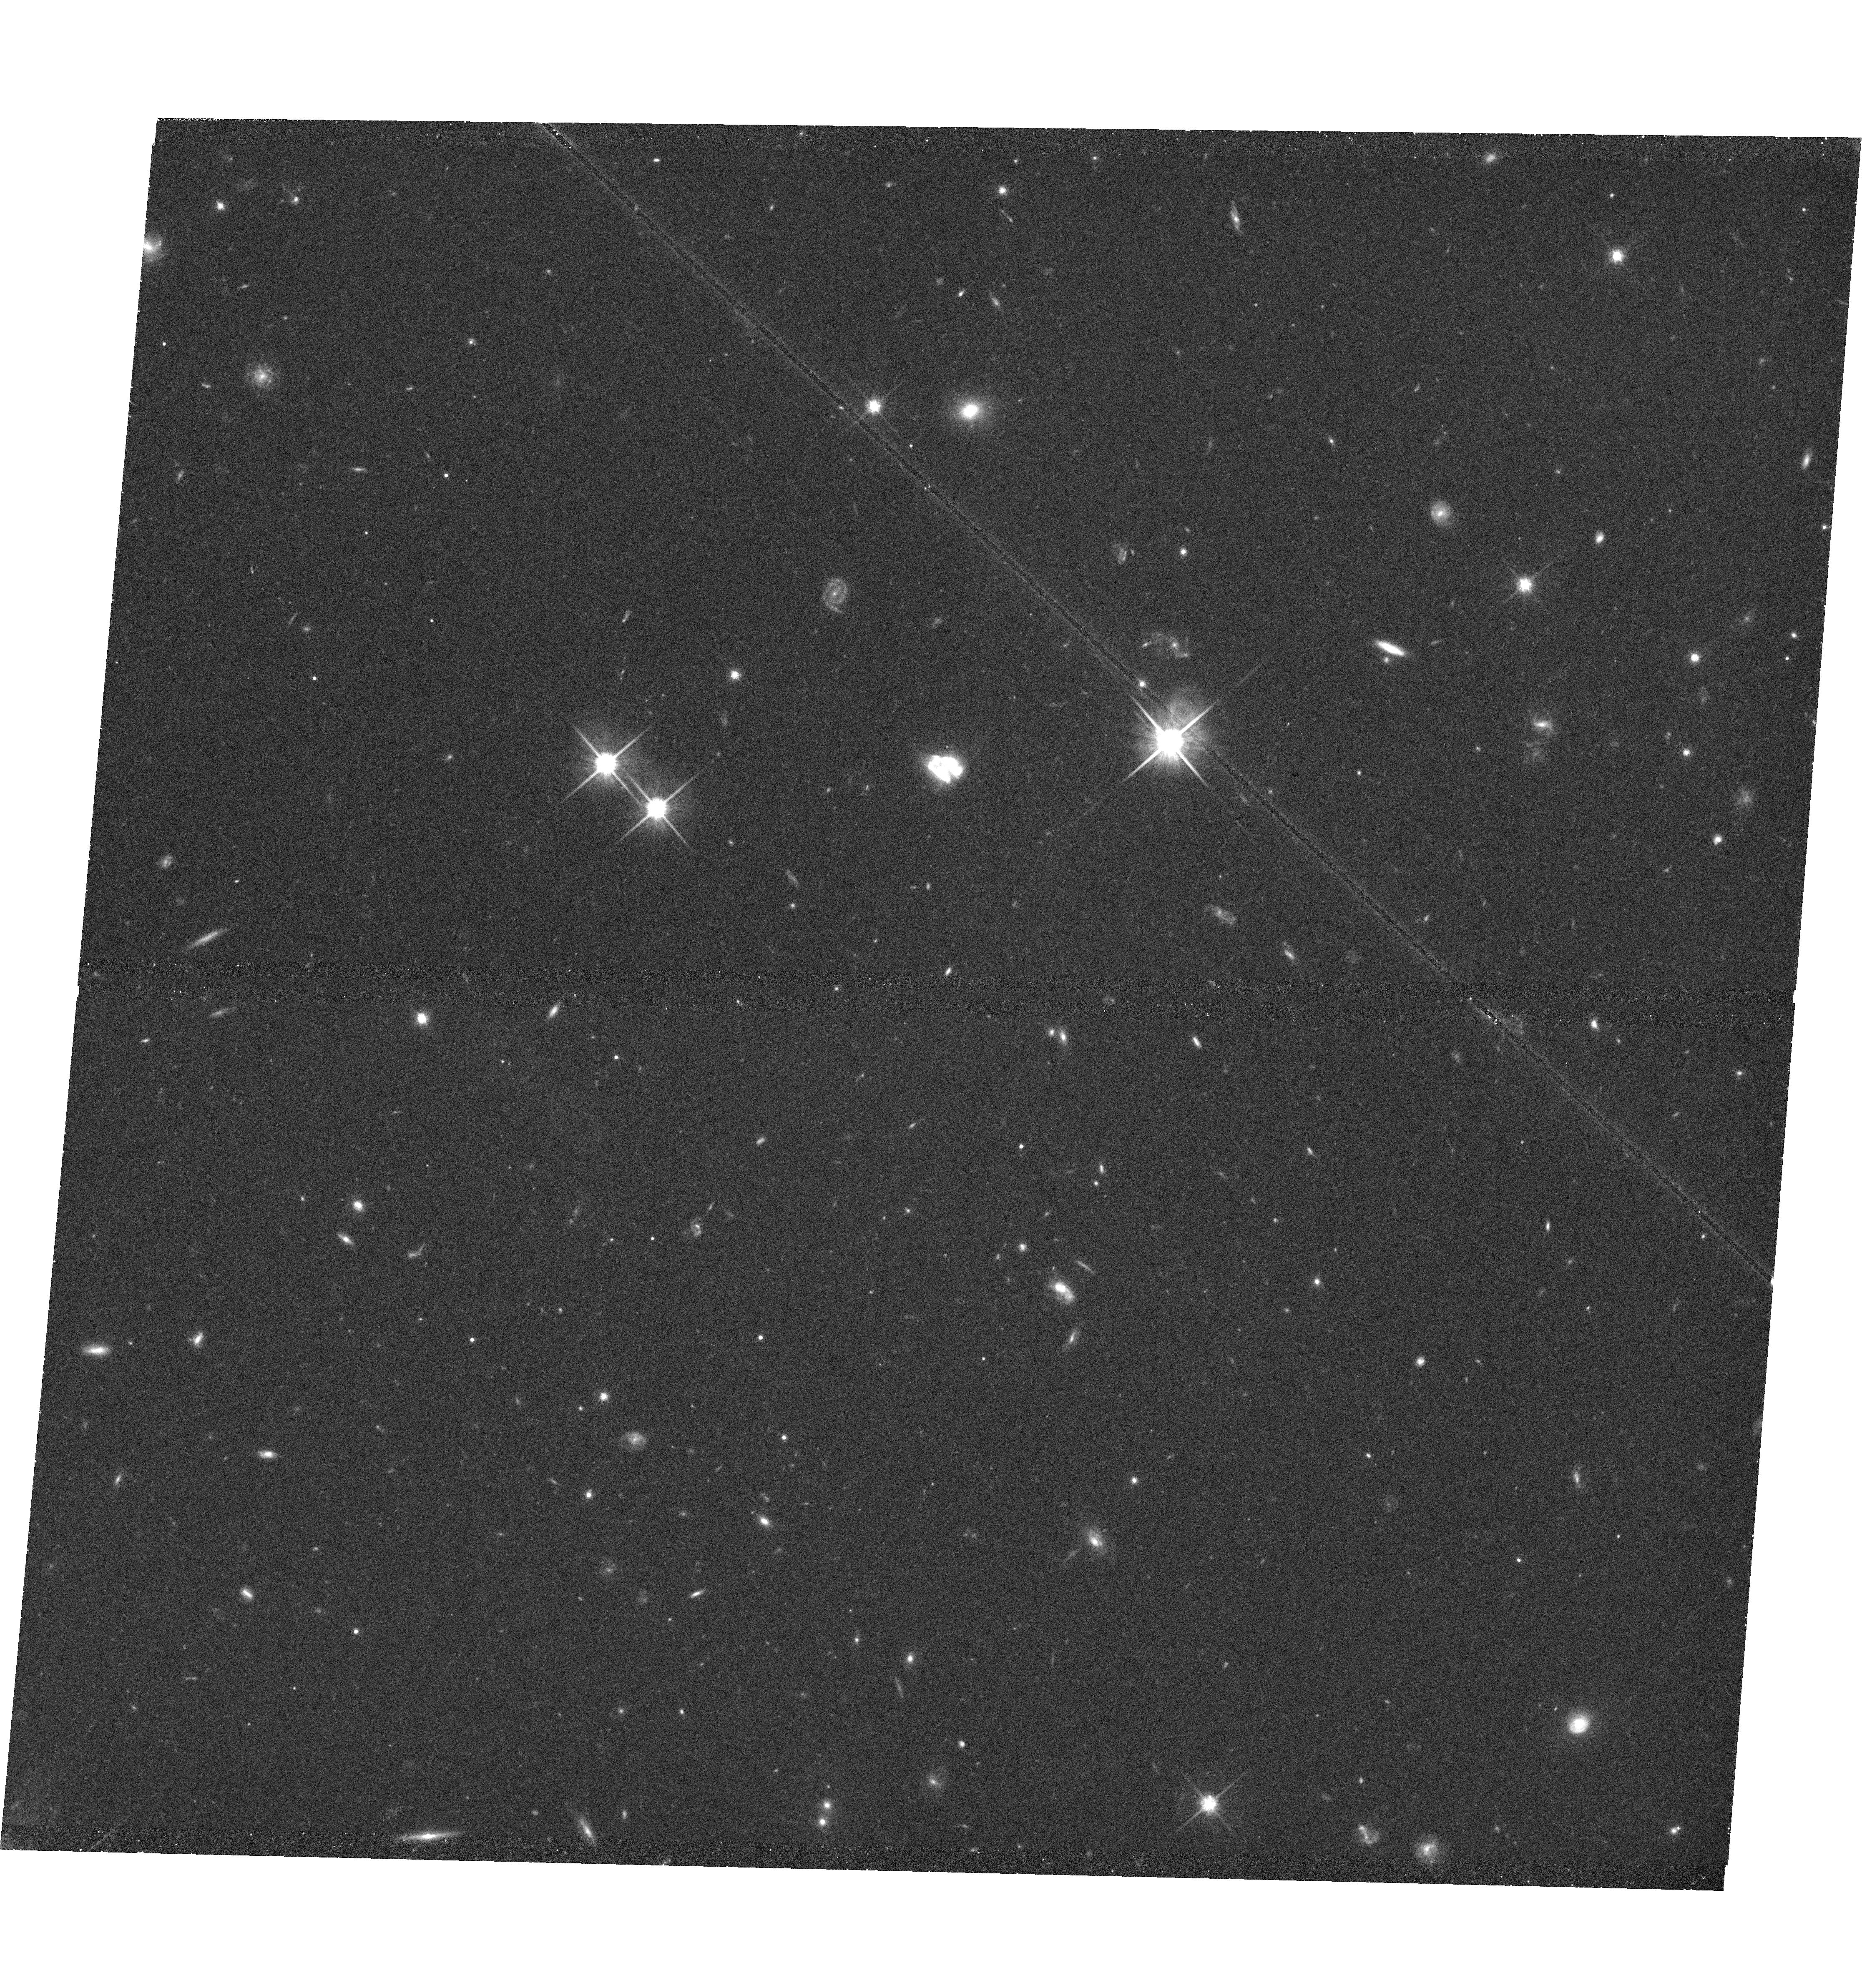
Target: SDSSJ155811.24+395720.8
Instrument: WFC3/UVIS
Filter: F814W
Exposure: 43 min
Observation ID: hst_12019_11_wfc3_uvis_f814w_ibdm11

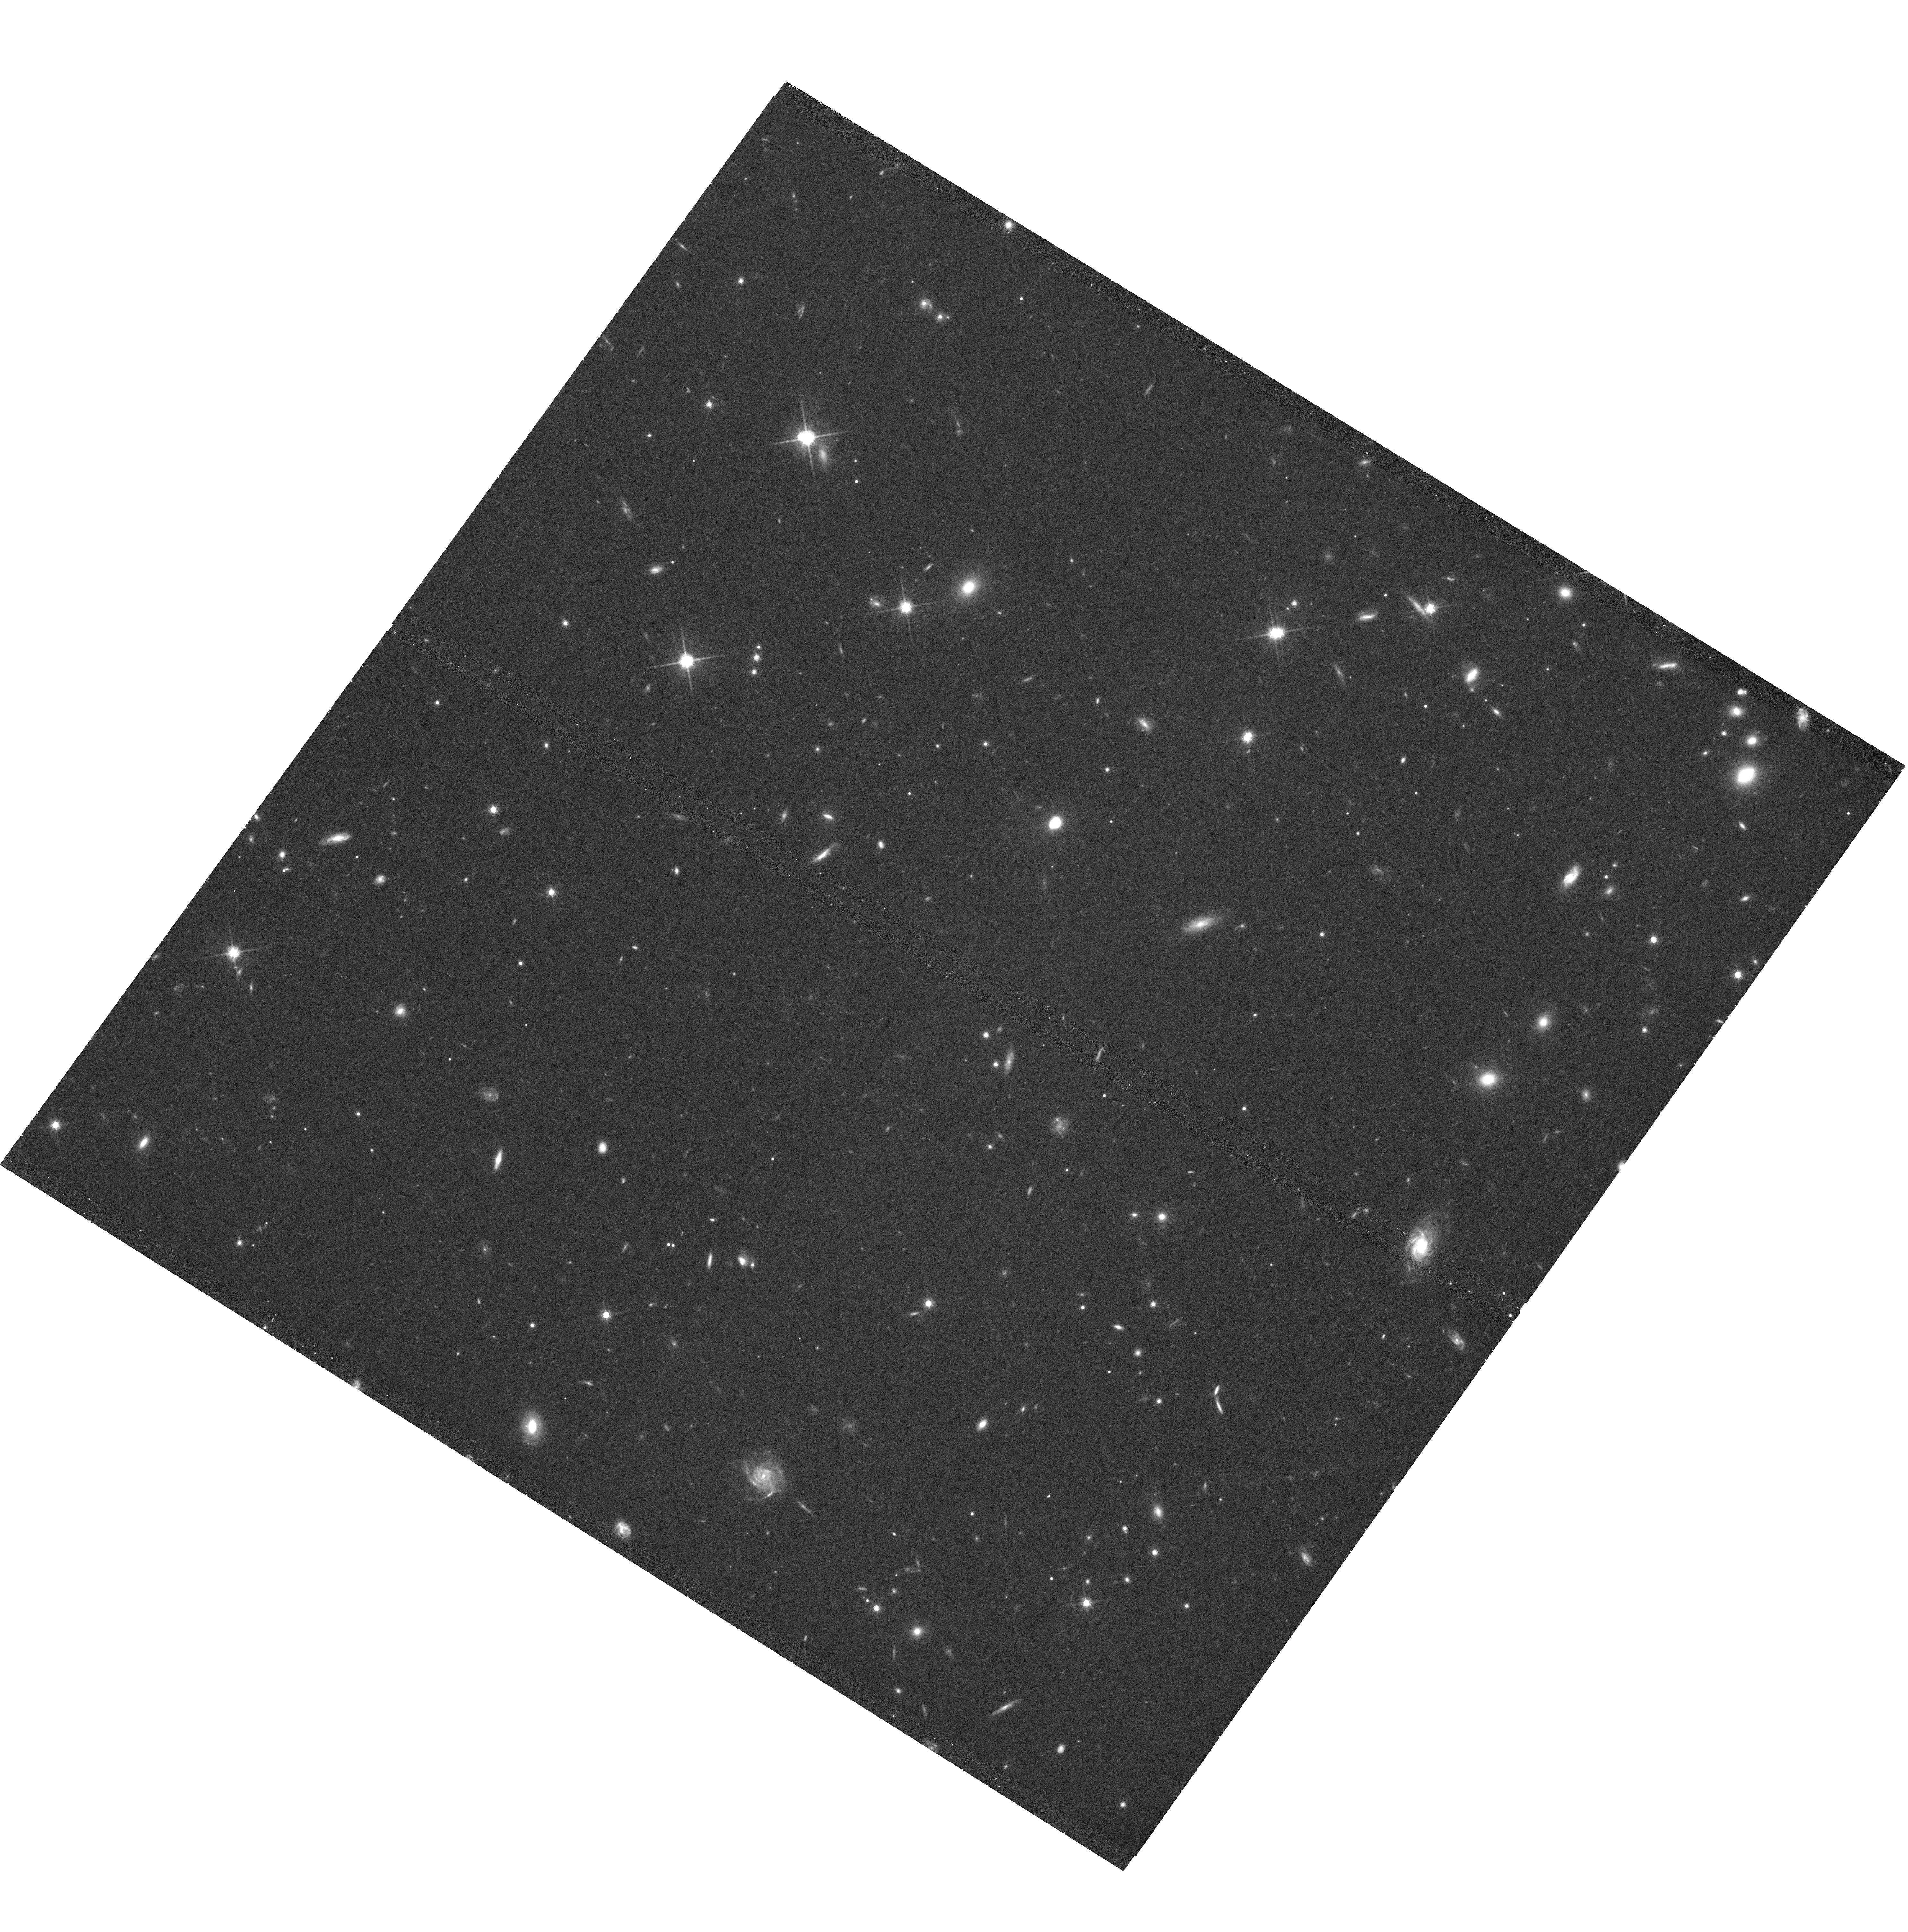
Target: SDSSJ171300.39+281708.2
Instrument: WFC3/UVIS
Filter: F814W
Exposure: 42 min
Observation ID: hst_12019_08_wfc3_uvis_f814w_ibdm08

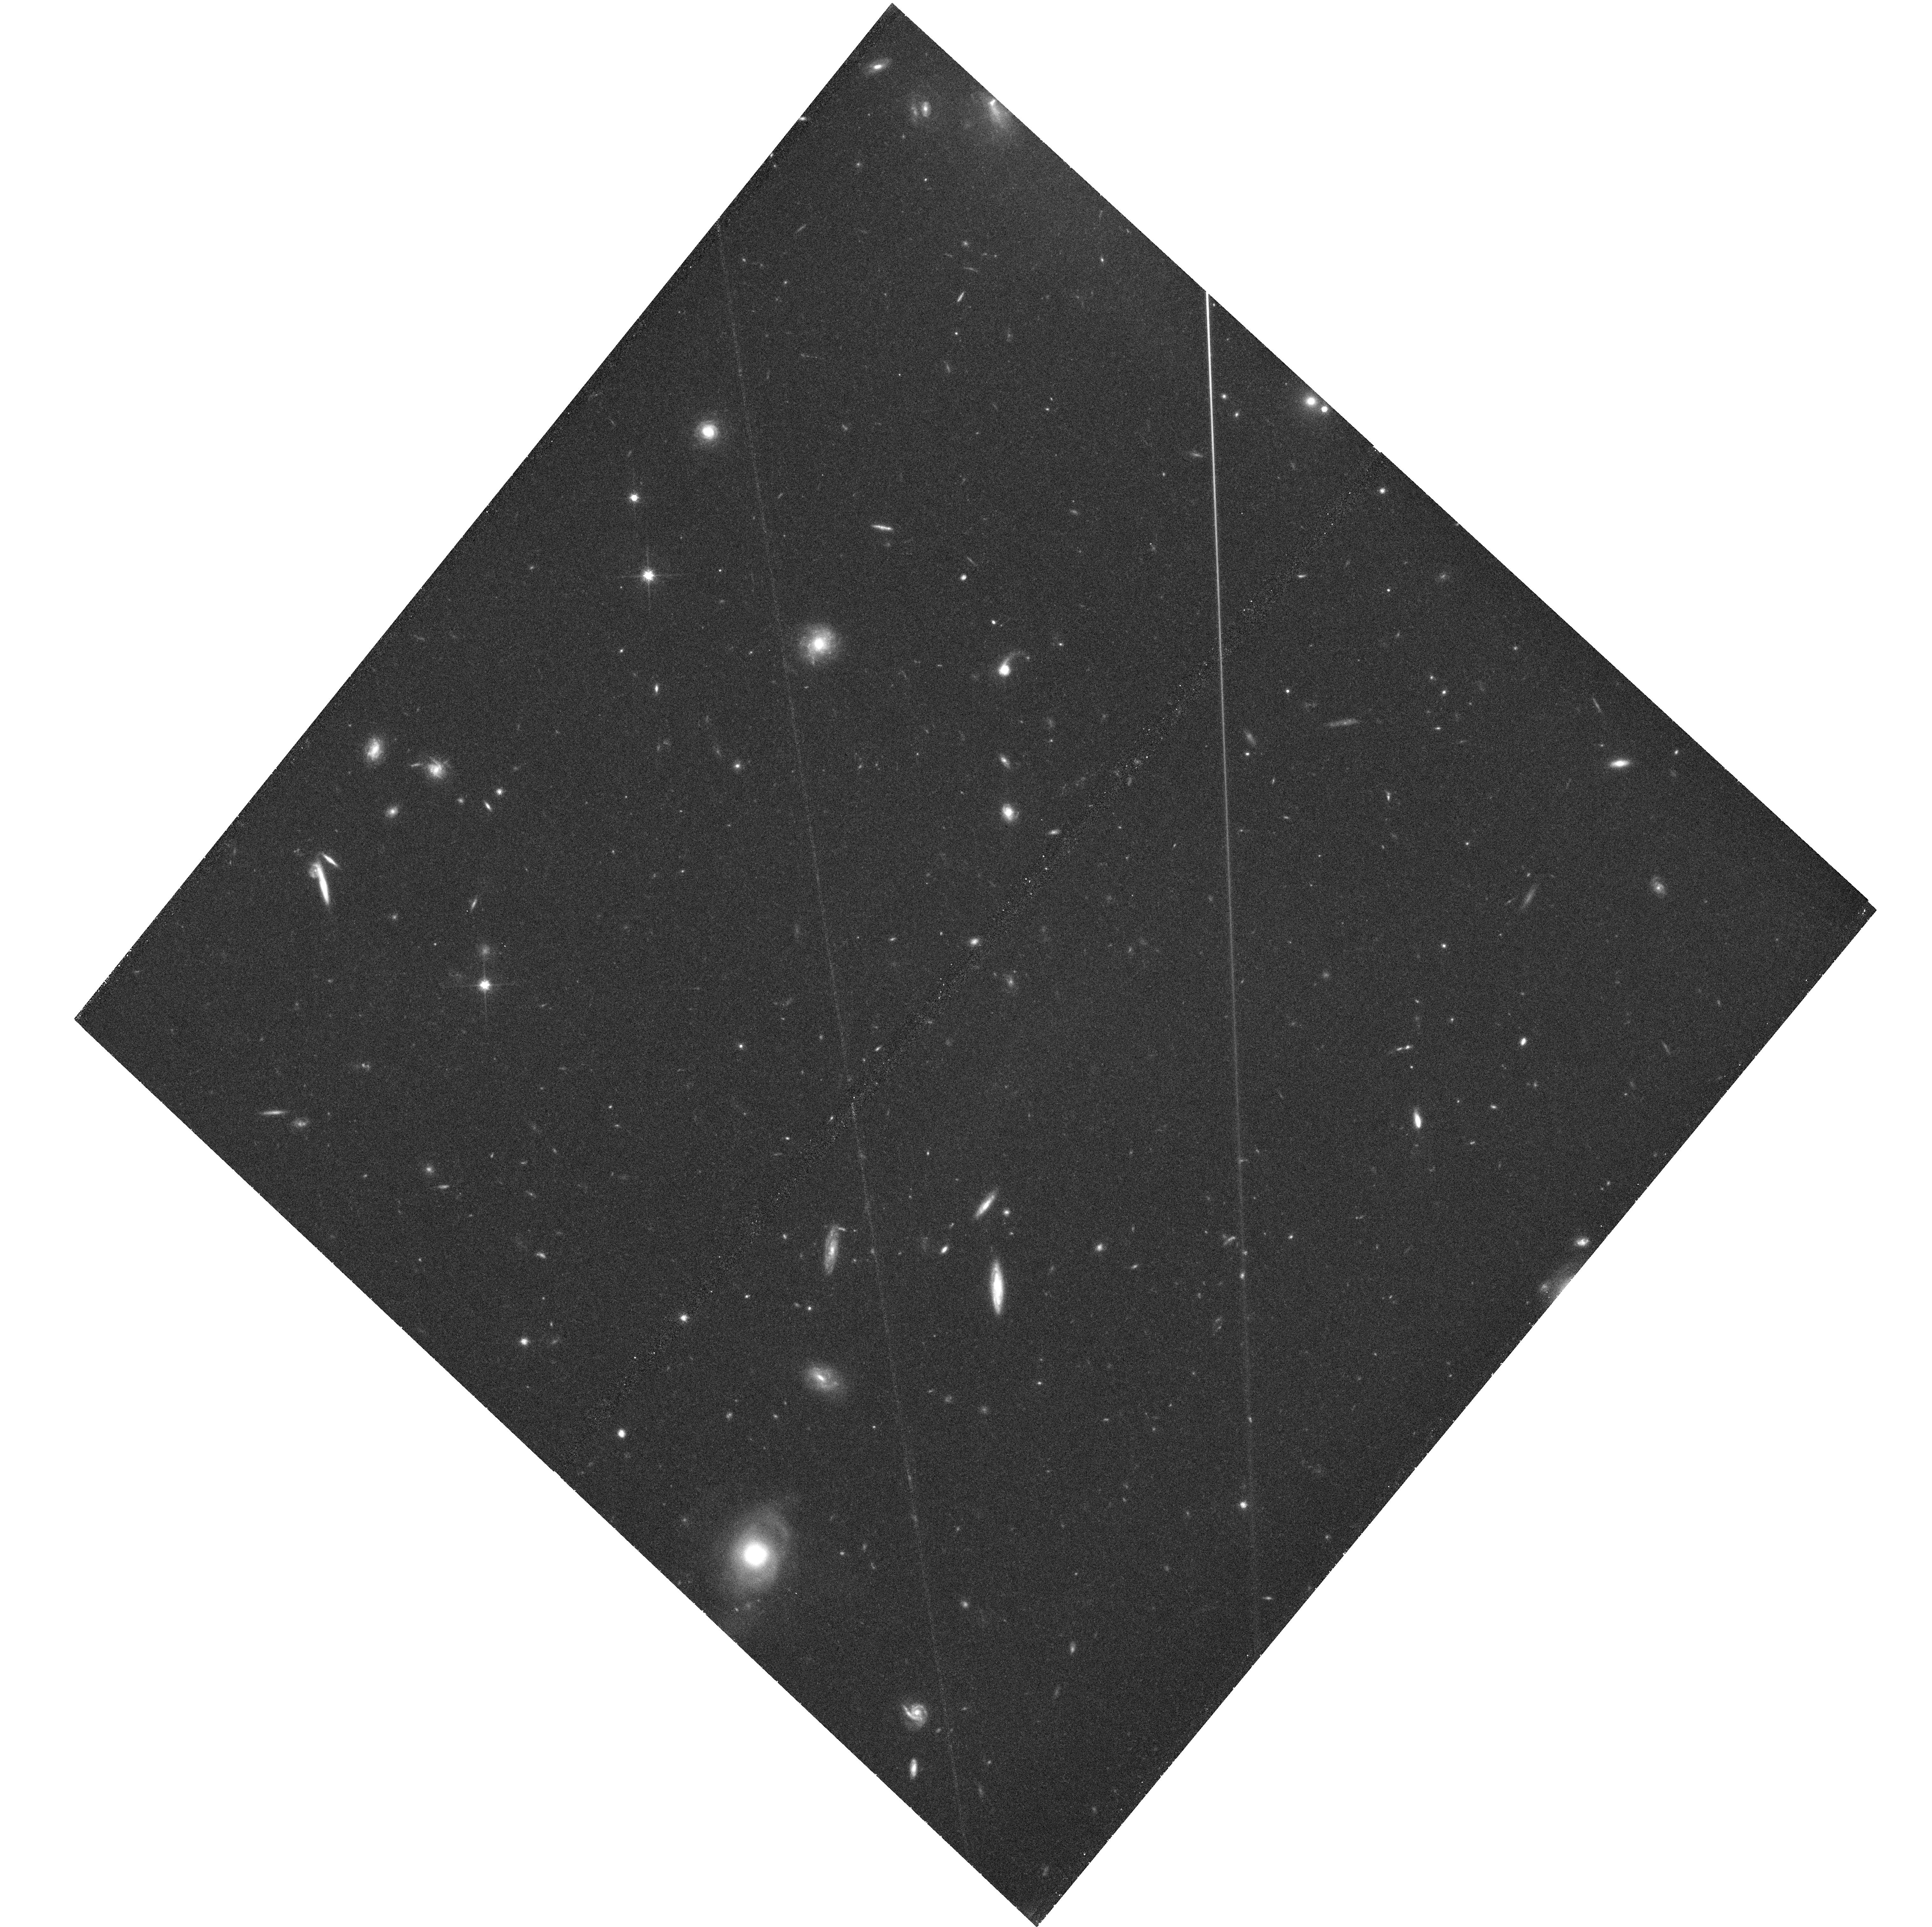
Target: SDSSJ110437.46+594639.6
Instrument: WFC3/UVIS
Filter: F814W
Exposure: 46 min
Observation ID: hst_12019_01_wfc3_uvis_f814w_ibdm01

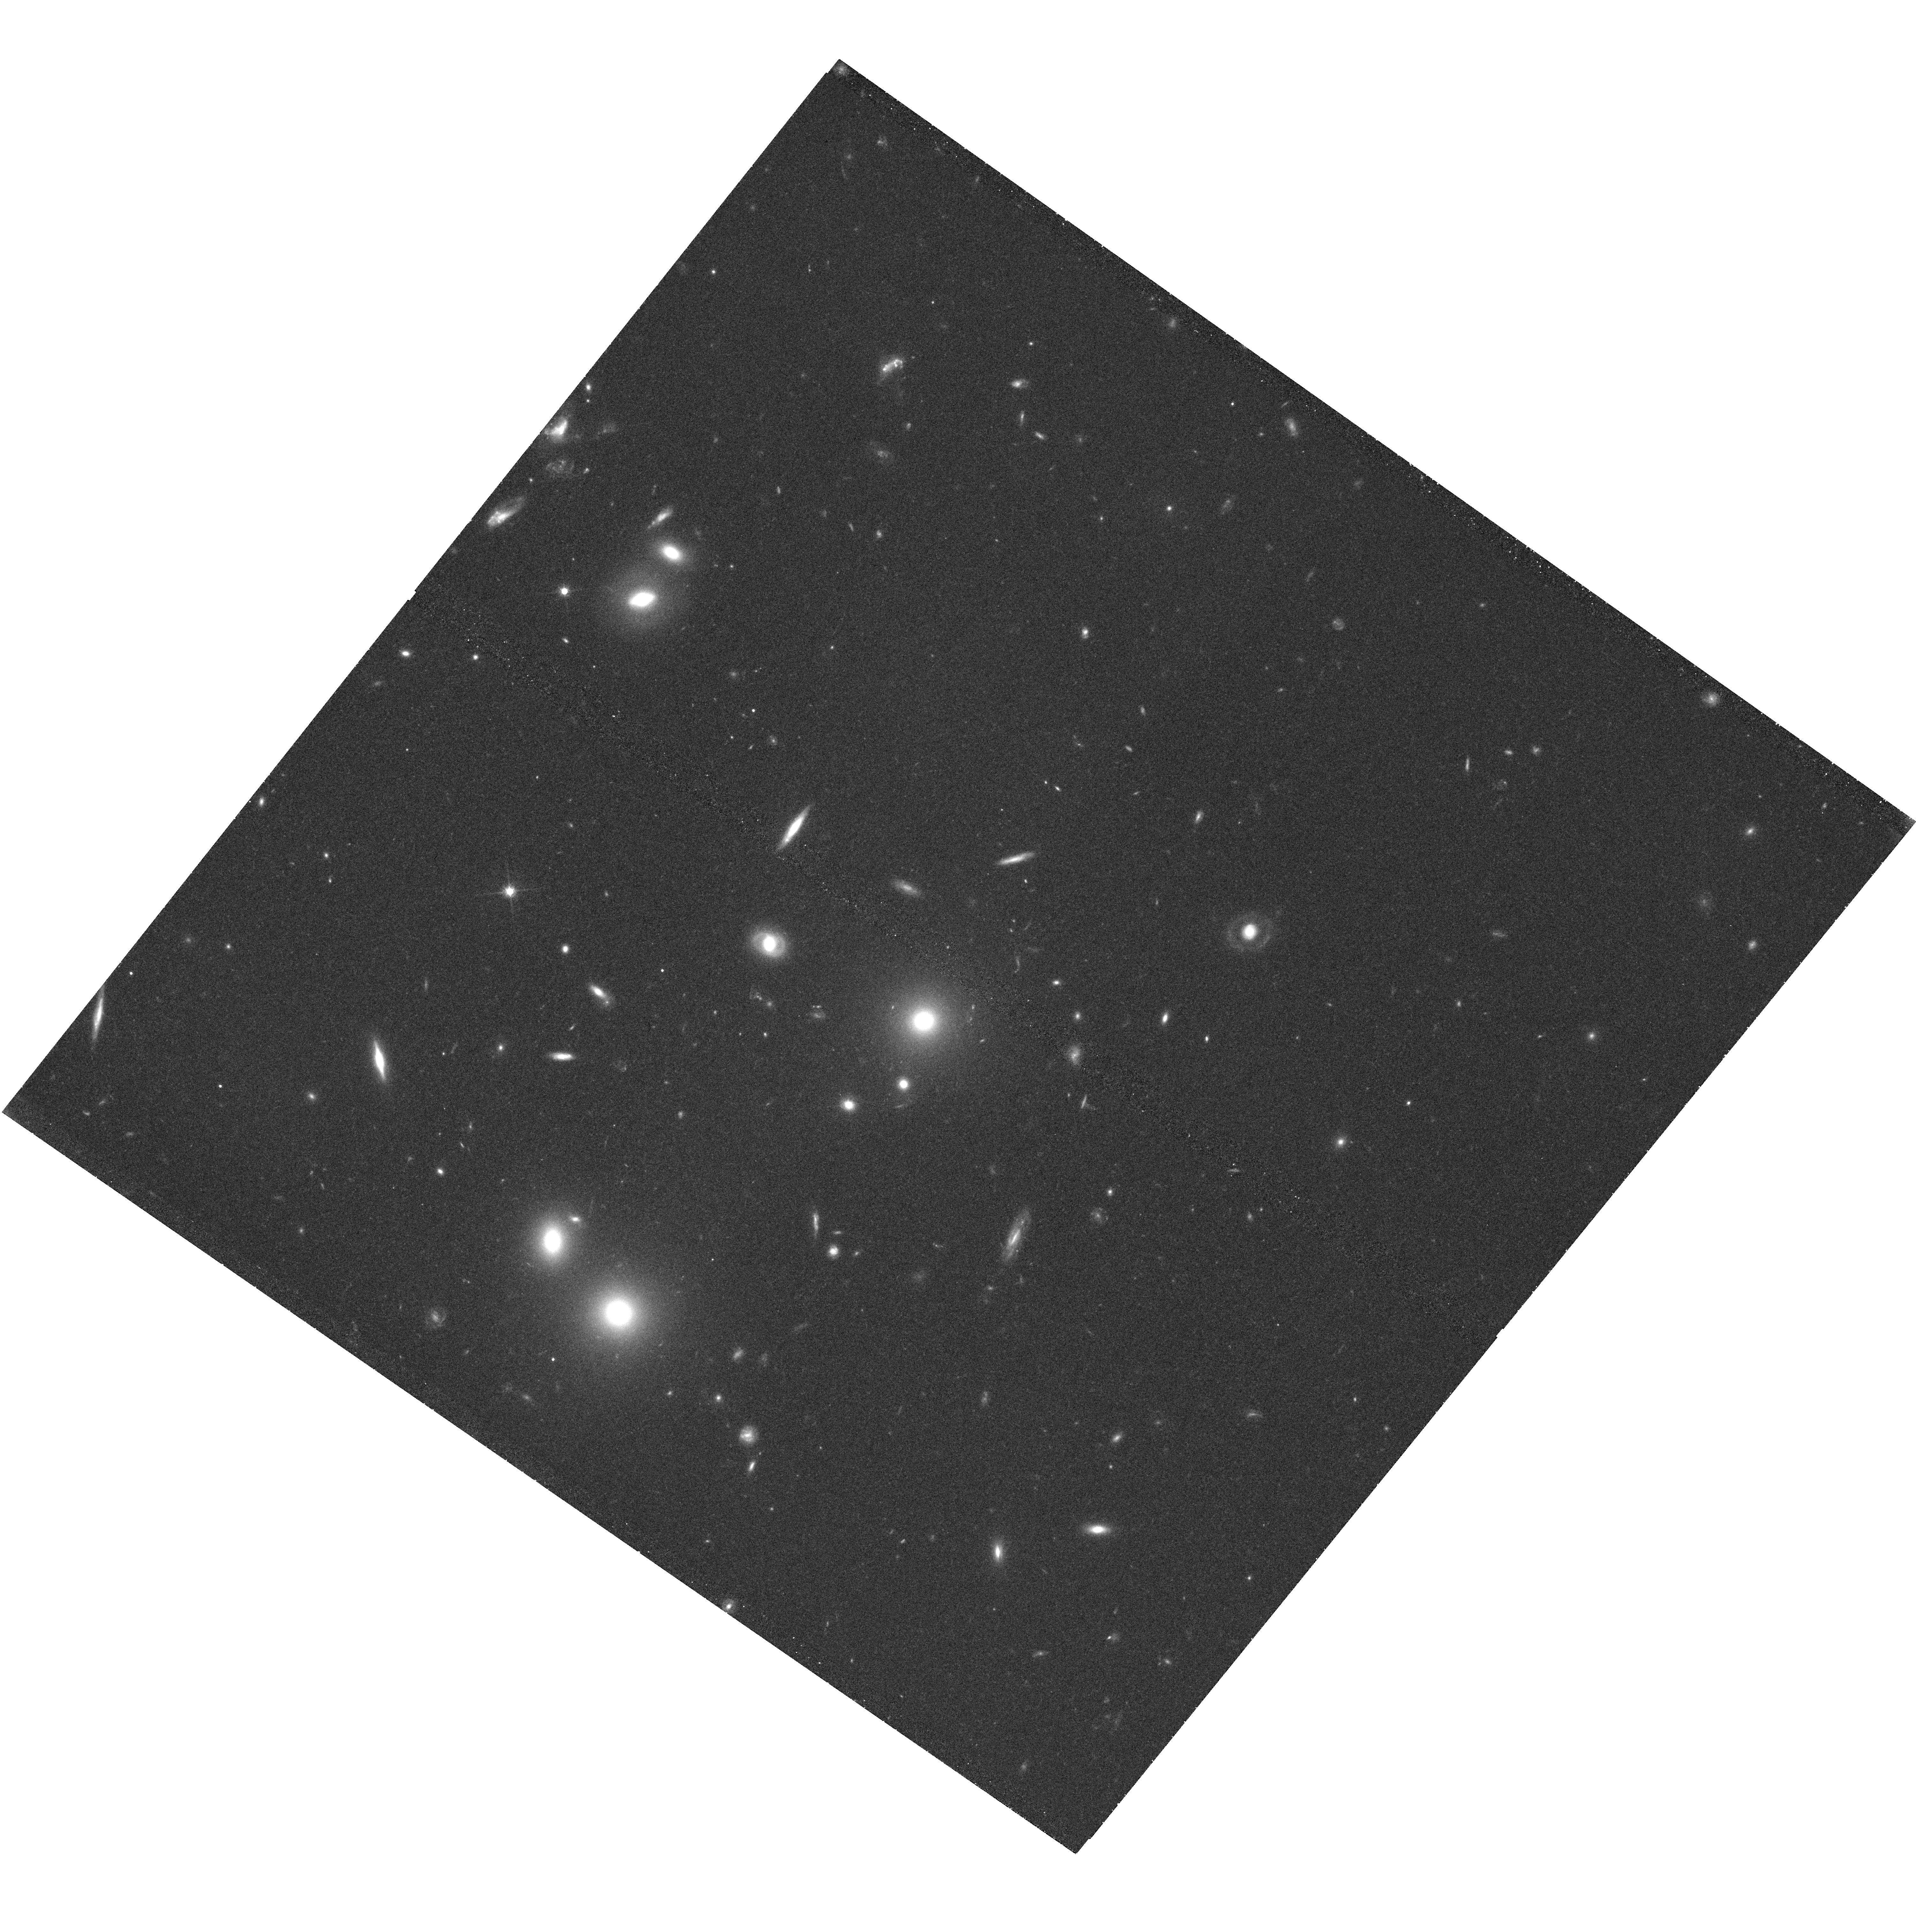
Target: SDSSJ094417.85+093019.4
Instrument: WFC3/UVIS
Filter: F814W
Exposure: 42 min
Observation ID: hst_12019_07_wfc3_uvis_f814w_ibdm07

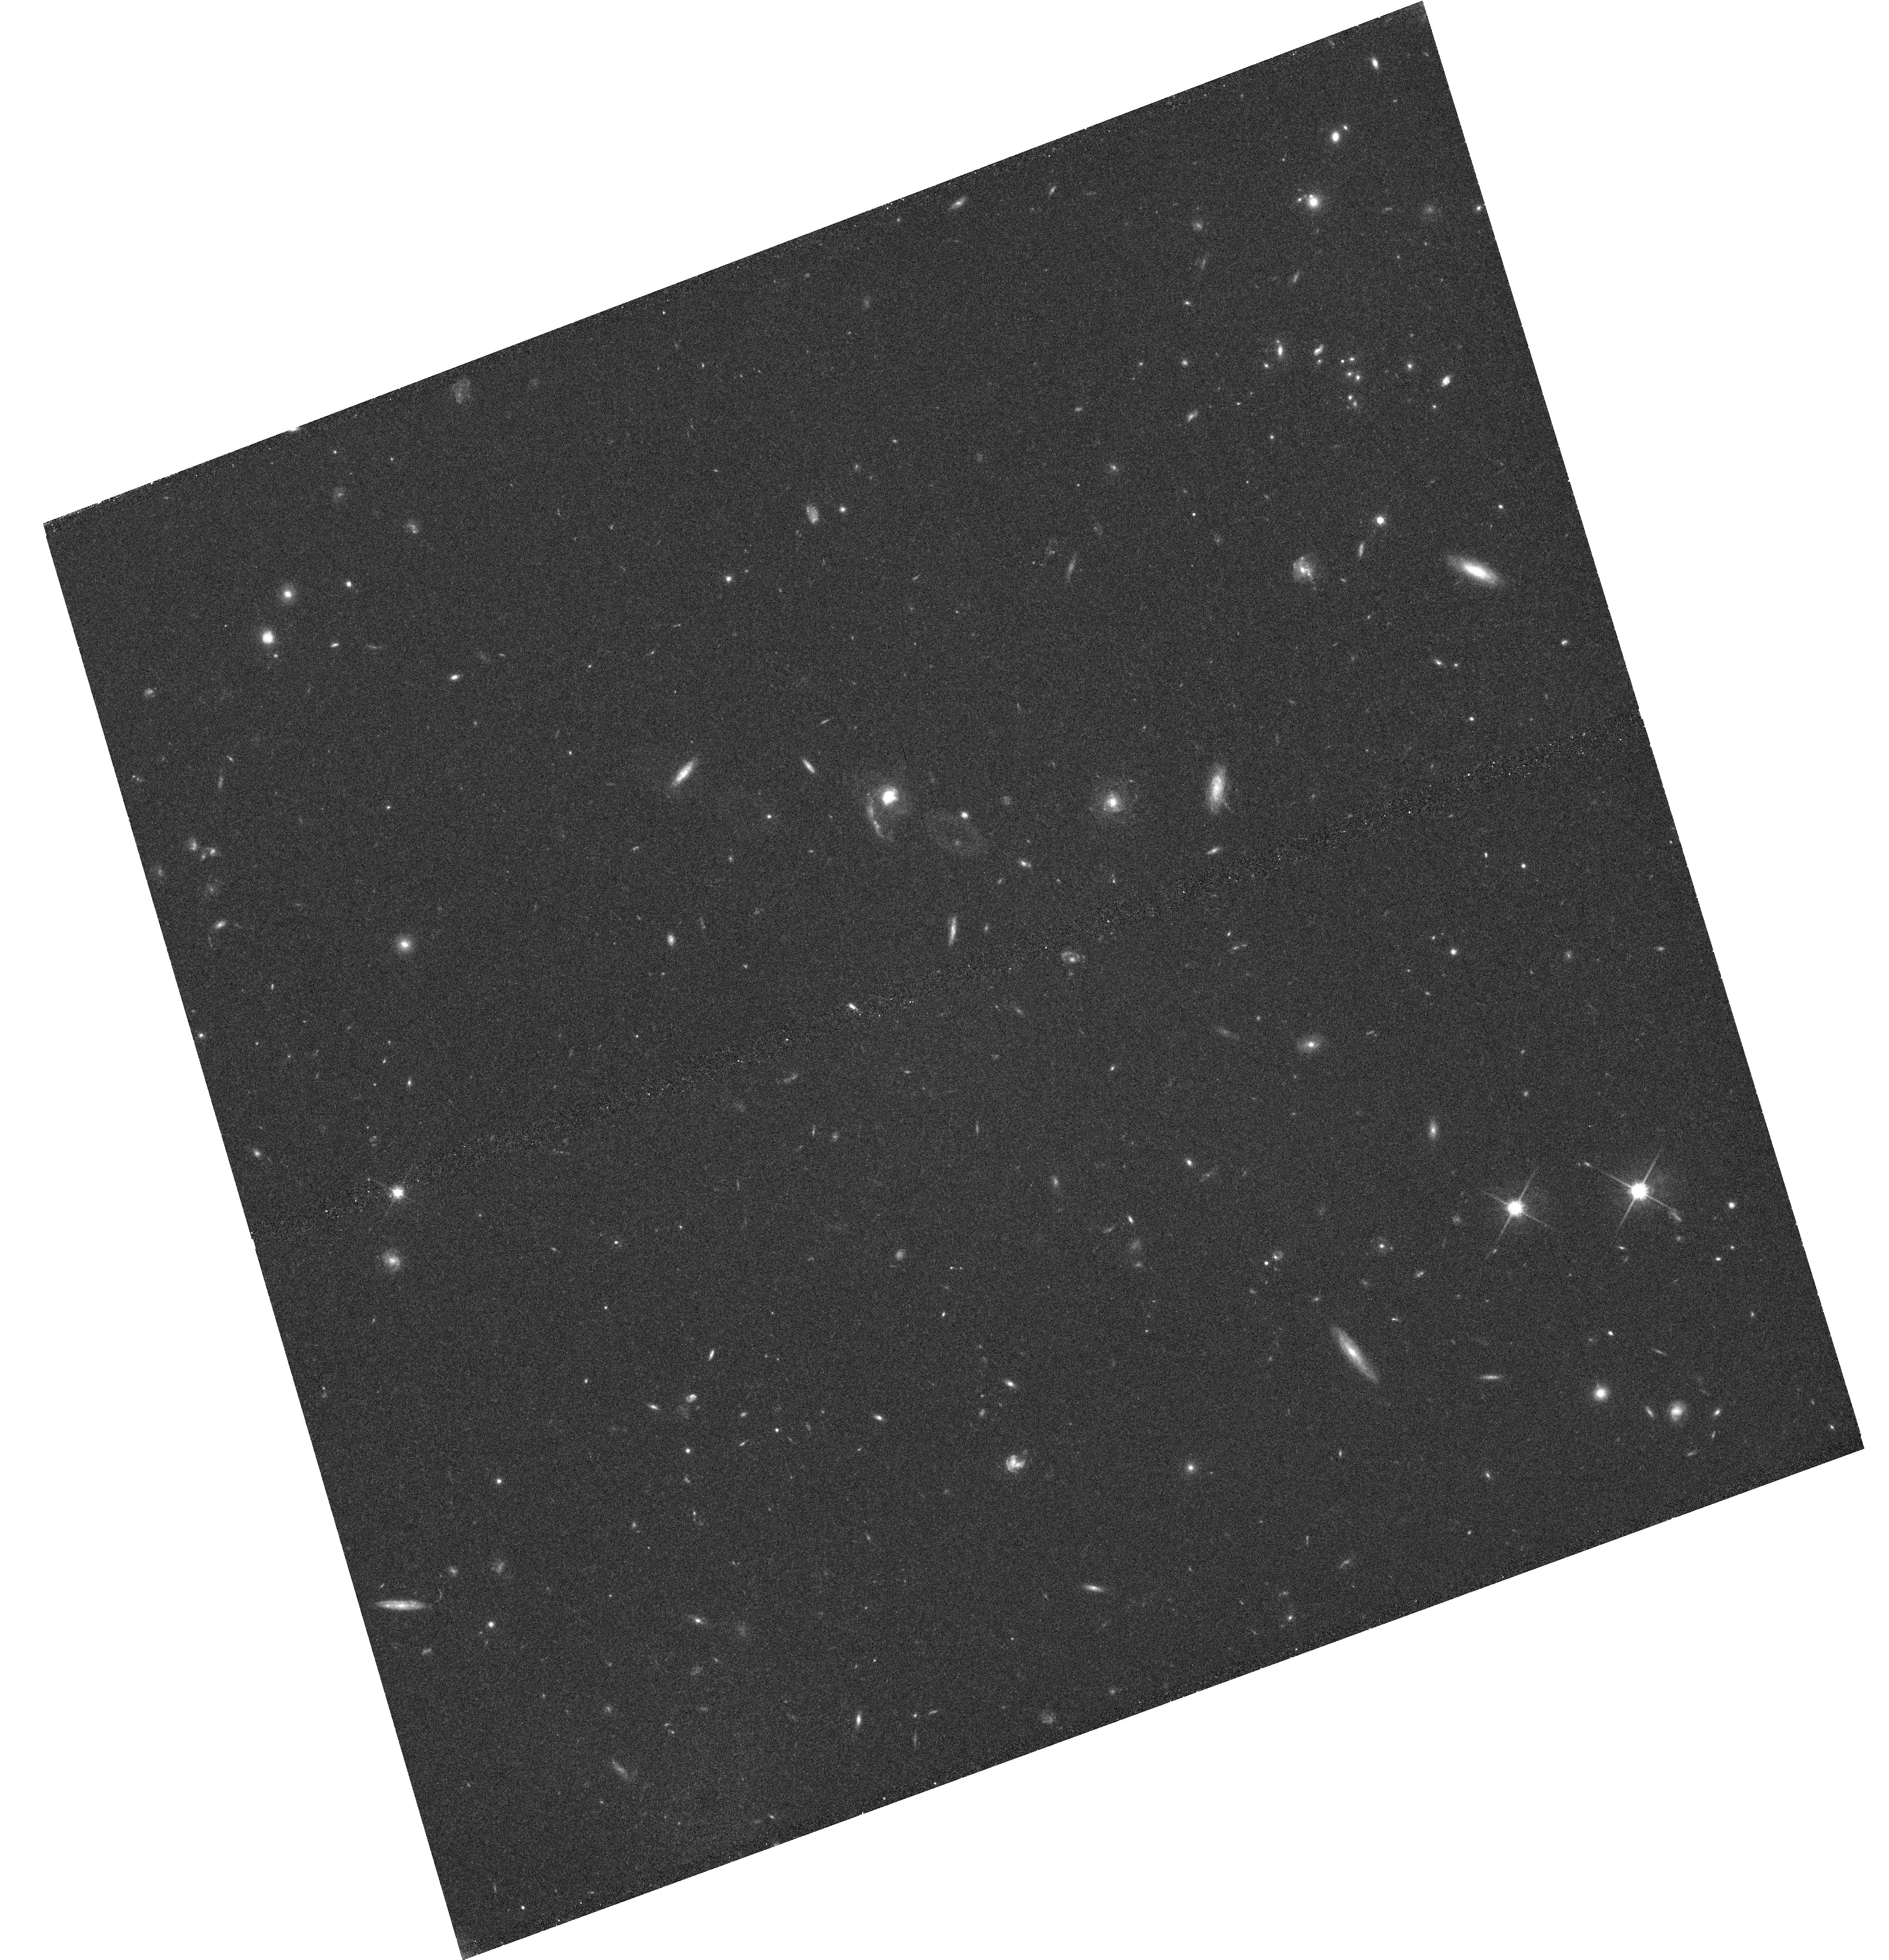
Target: SDSSJ082638.41+430529.5
Instrument: WFC3/UVIS
Filter: F814W
Exposure: 44 min
Observation ID: hst_12019_03_wfc3_uvis_f814w_ibdm03

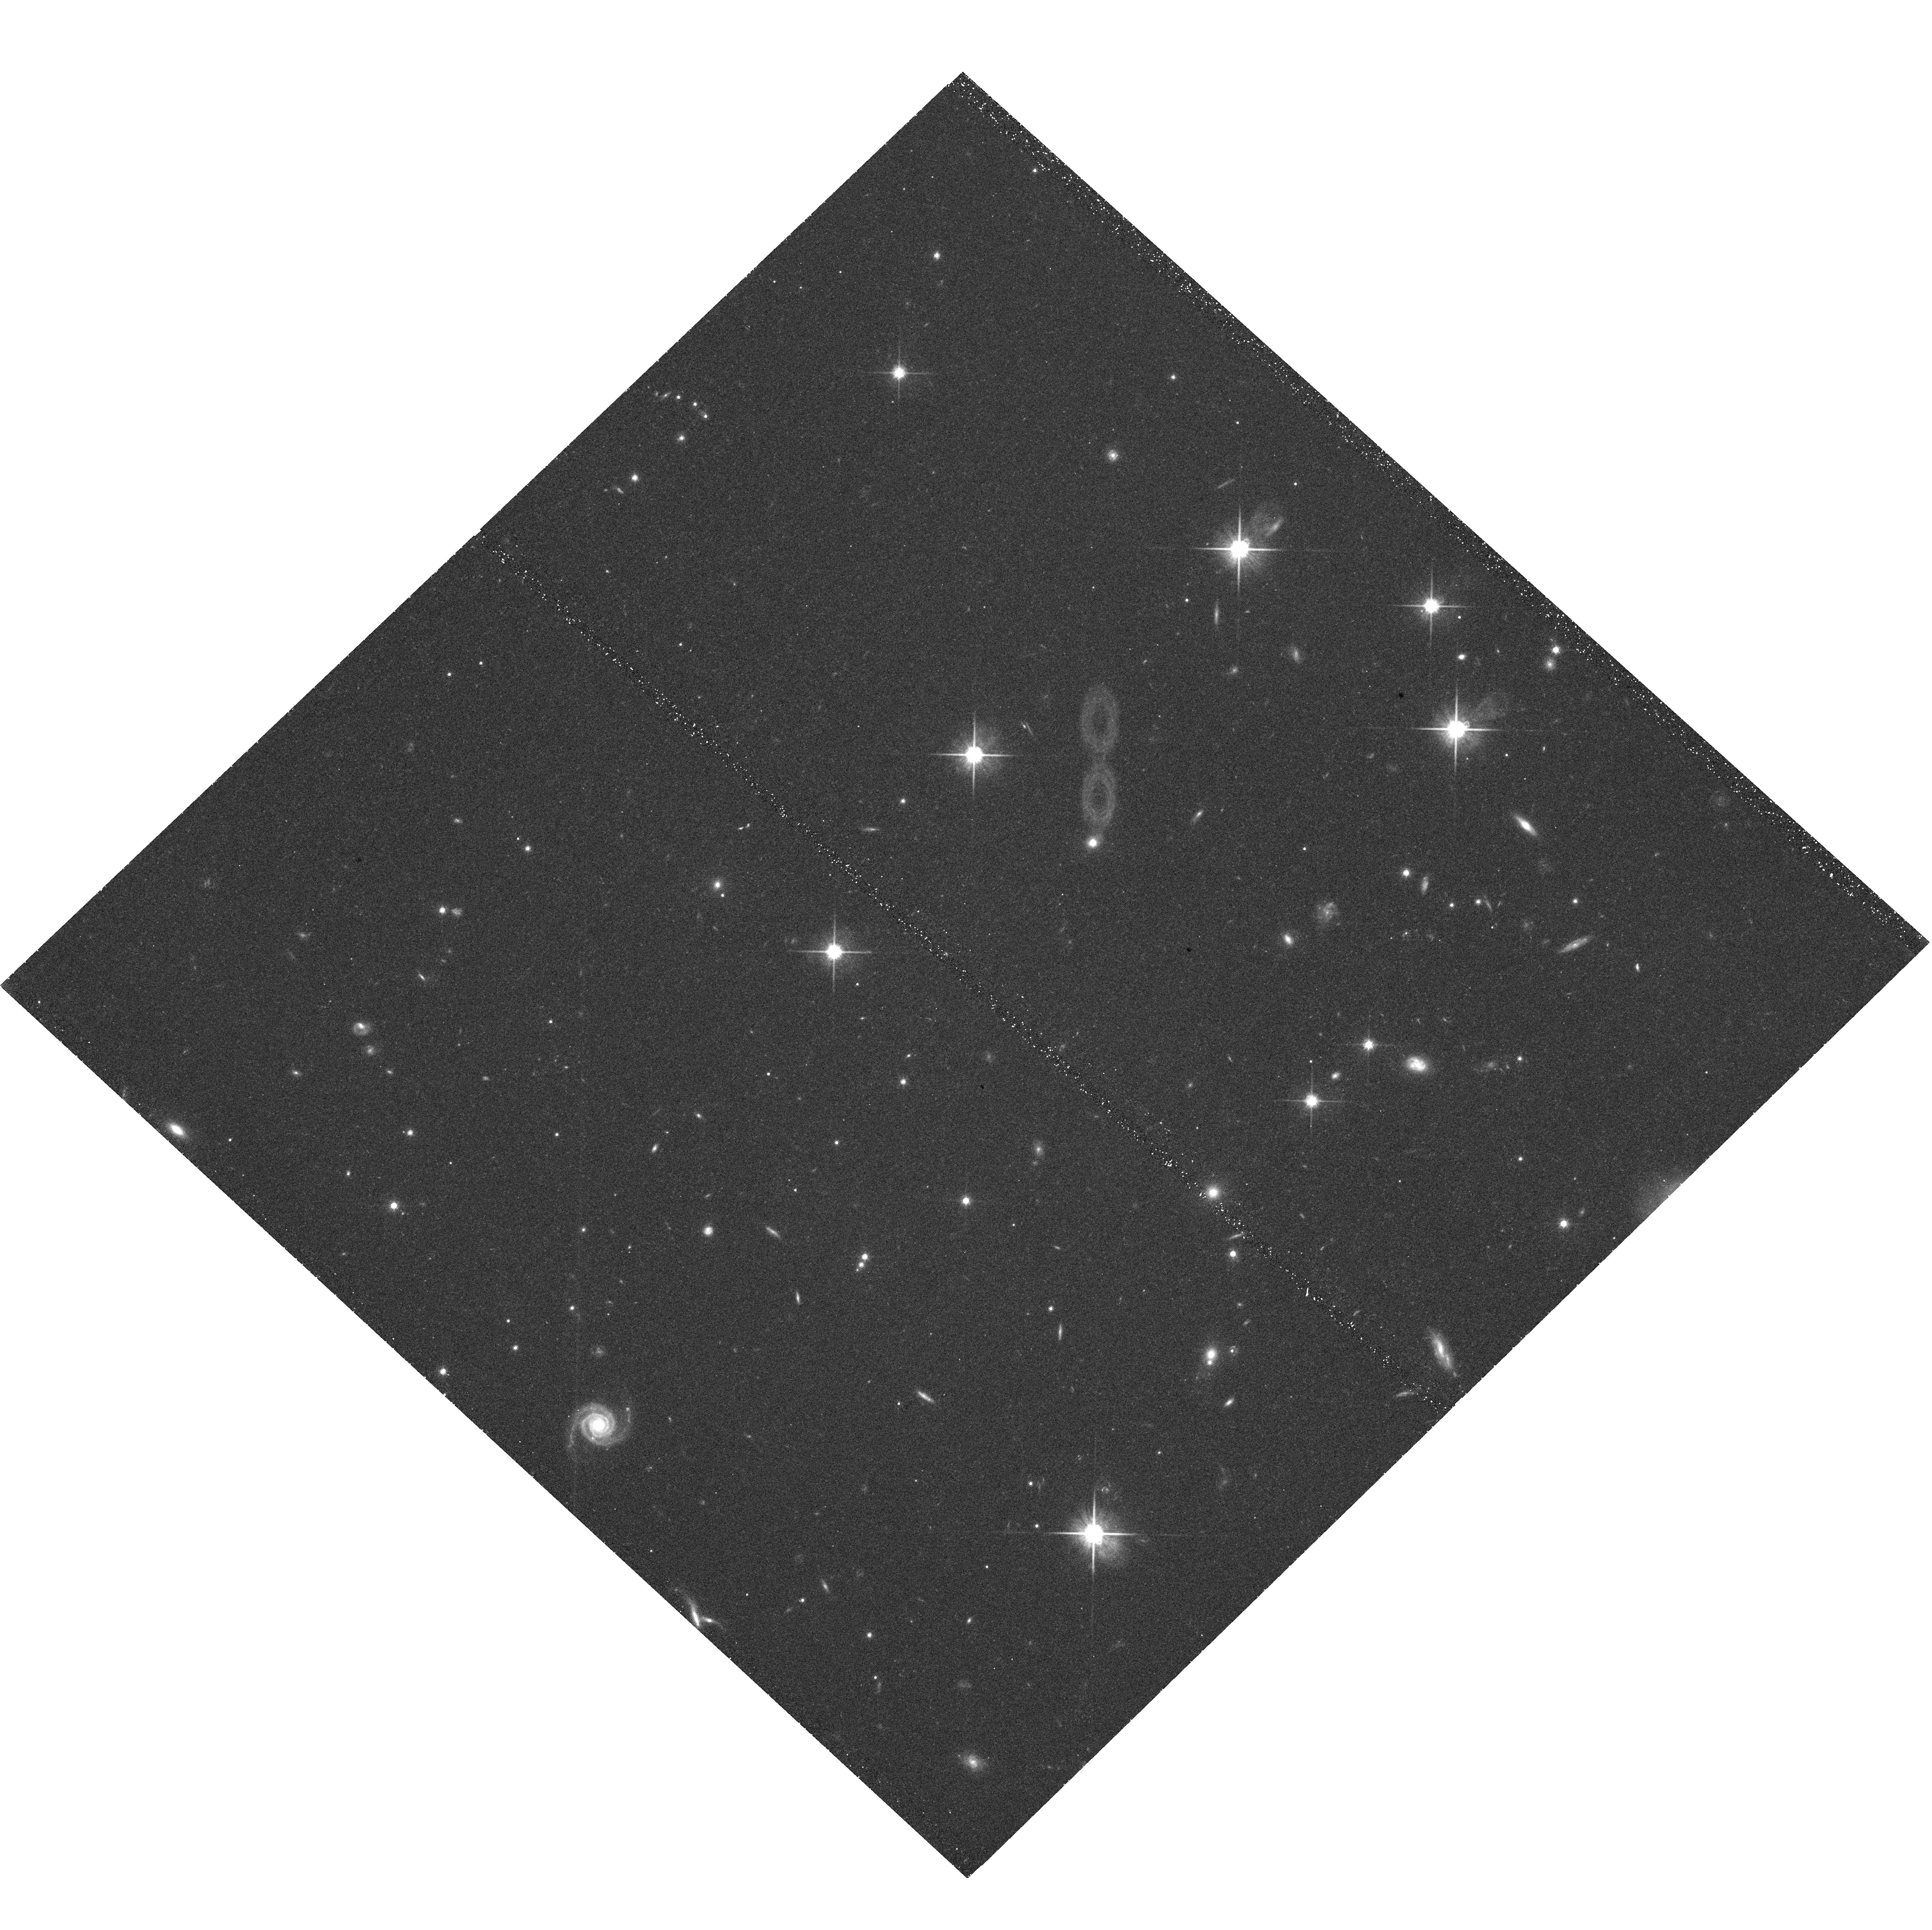
Target: SDSSJ214000.49+120914.6
Instrument: WFC3/UVIS
Filter: F814W
Exposure: 32 min
Observation ID: hst_12019_06_wfc3_uvis_f814w_ibdm06

After the Fall: Fading AGN in Post-starburst Galaxies (PI: Tremonti, Christy A.)

We propose joint Chandra and HST observations of an extraordinary sample of 12 massive post-starburst galaxies at z=0.4-0.8 that are in the short-lived evolution phase a few 100 Myr after the peak of merger-driven star formation and AGN activity. We will use the data to measure X-ray luminosities, black hole masses, and accretion rates; and with the accurate "clocks" provided by post-starburst stellar populations, we will directly test theoretical models that predict a power-law decay in the AGN light curve. We will also test whether star formation and black hole accretion shut down in lock-step, quantify whether the black holes transition to radiatively inefficient accretion states, and constrain the observational signatures of black hole mergers.